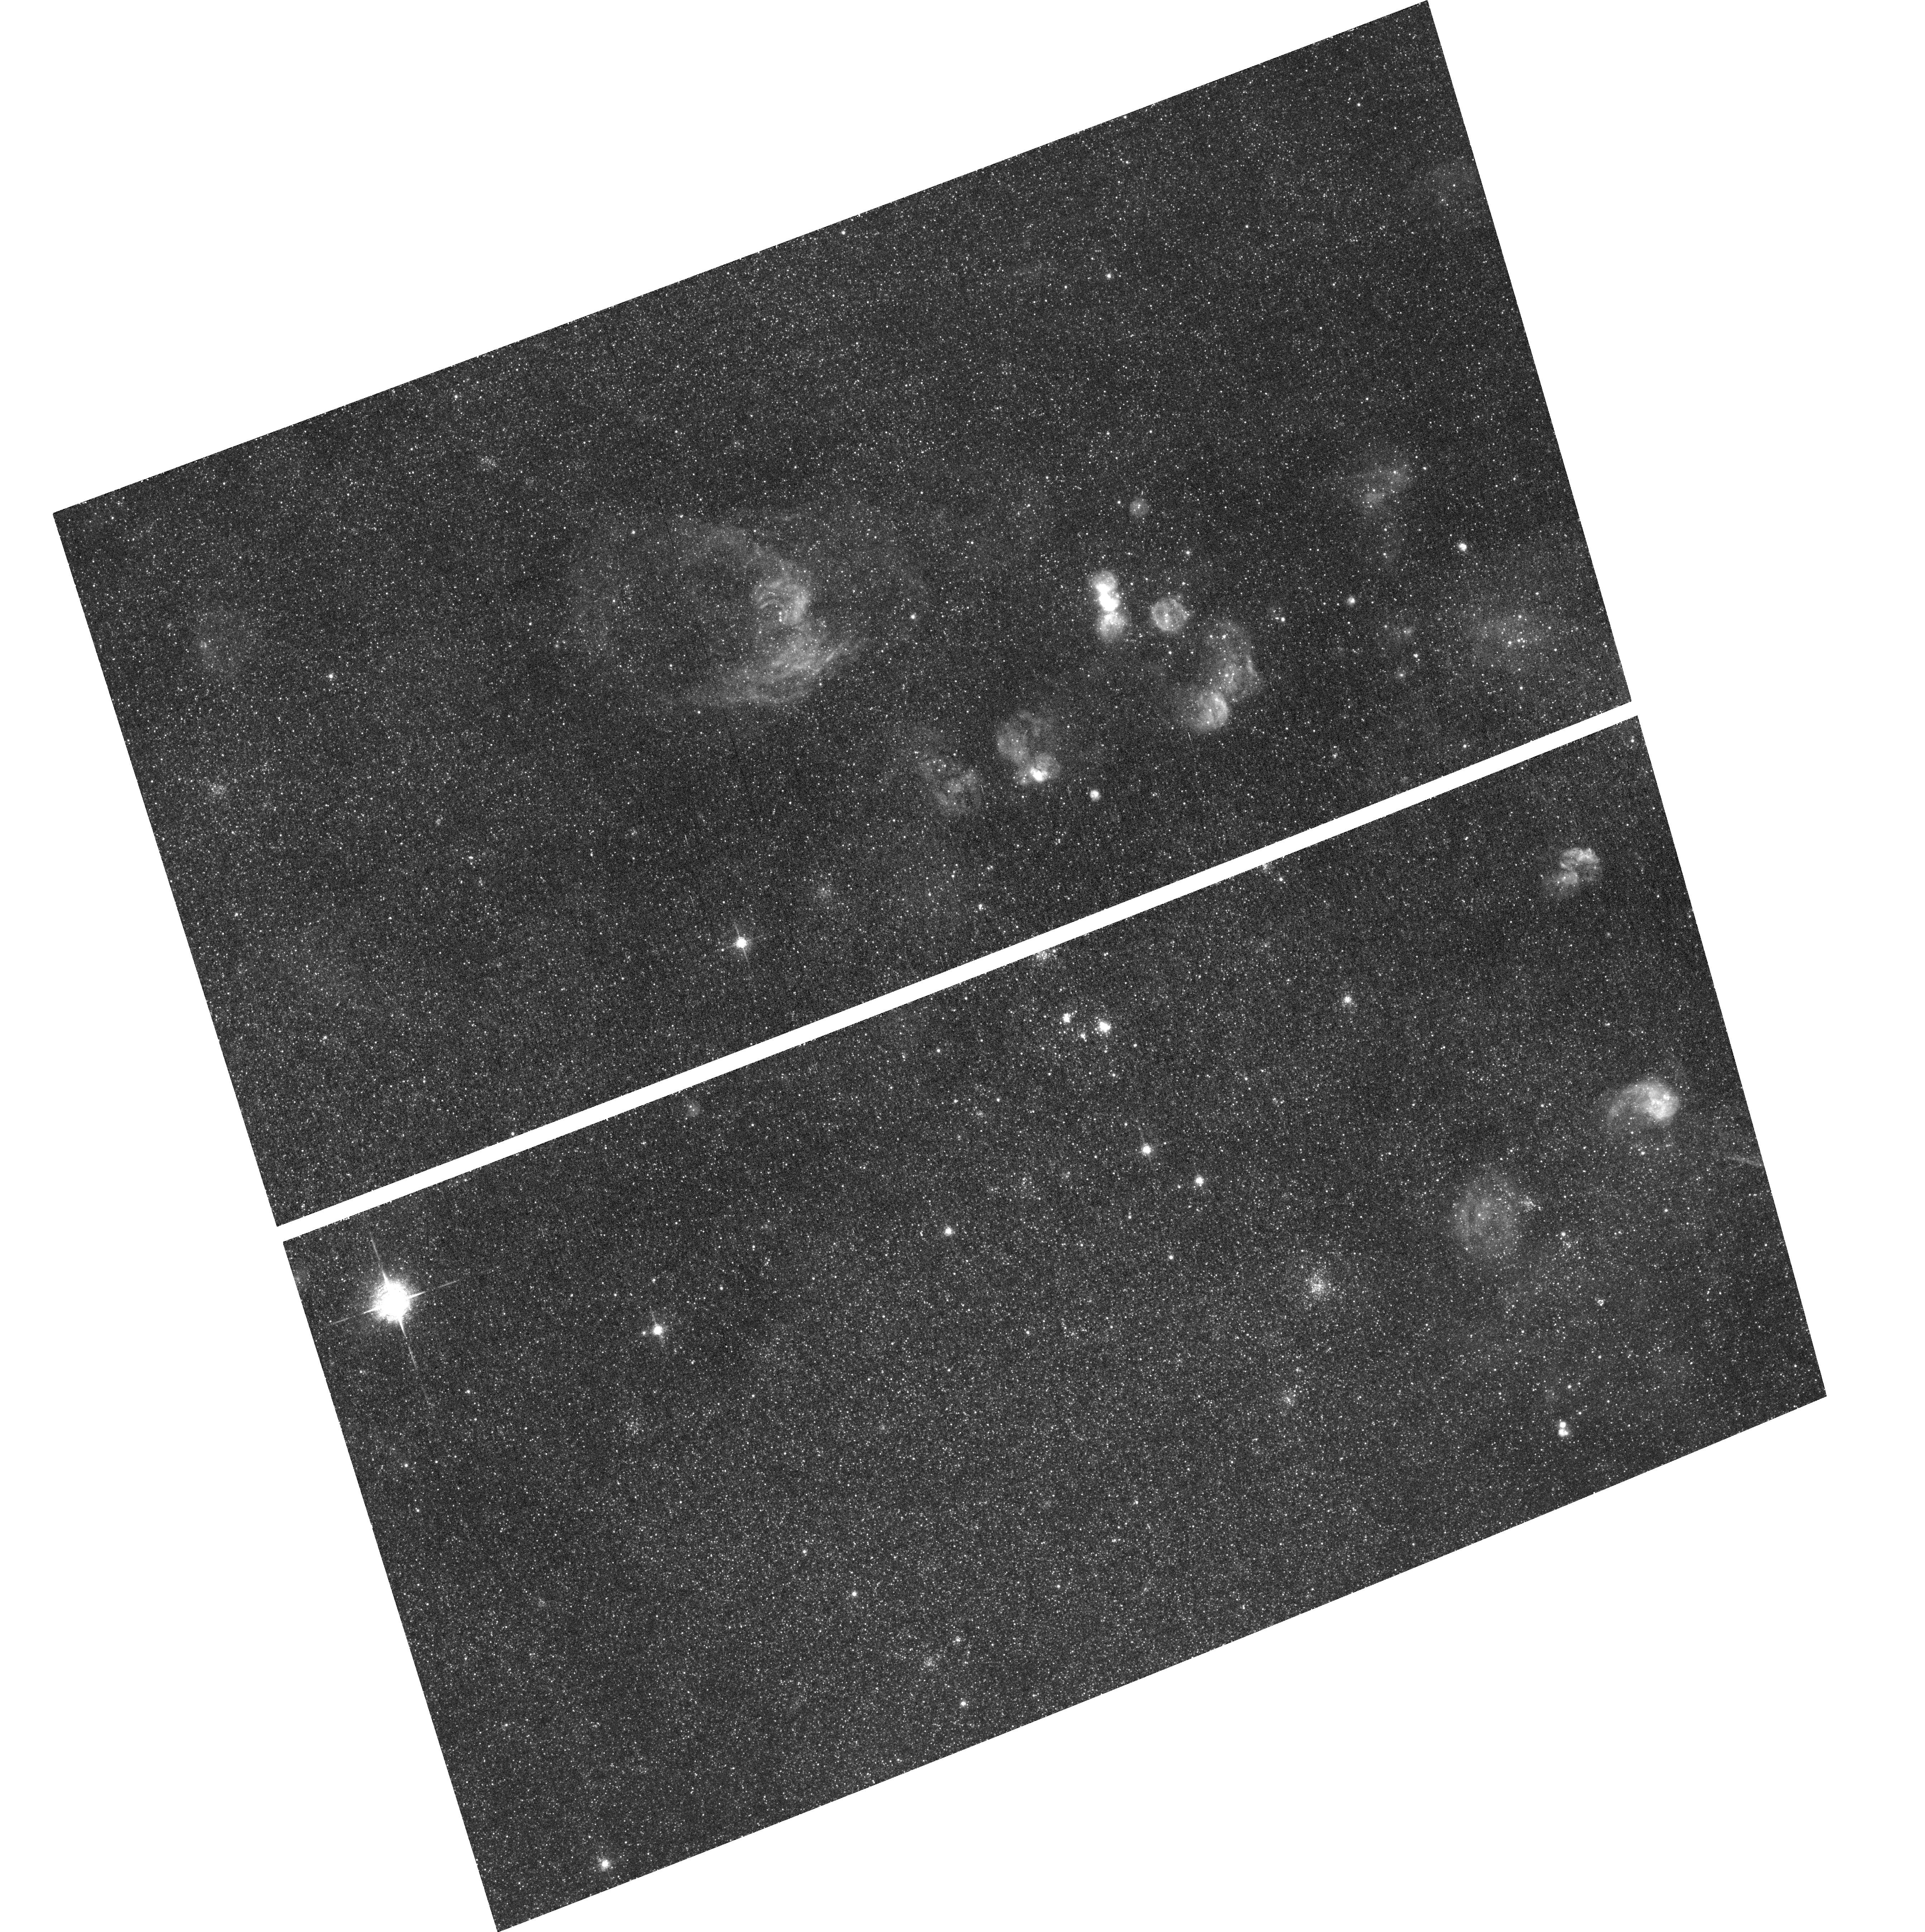
Target: M31-EMISSION-LINE-STARS-5
Instrument: ACS/WFC
Filter: F658N
Exposure: 1.1 h
Observation ID: hst_13857_04_acs_wfc_f658n_jcnh04

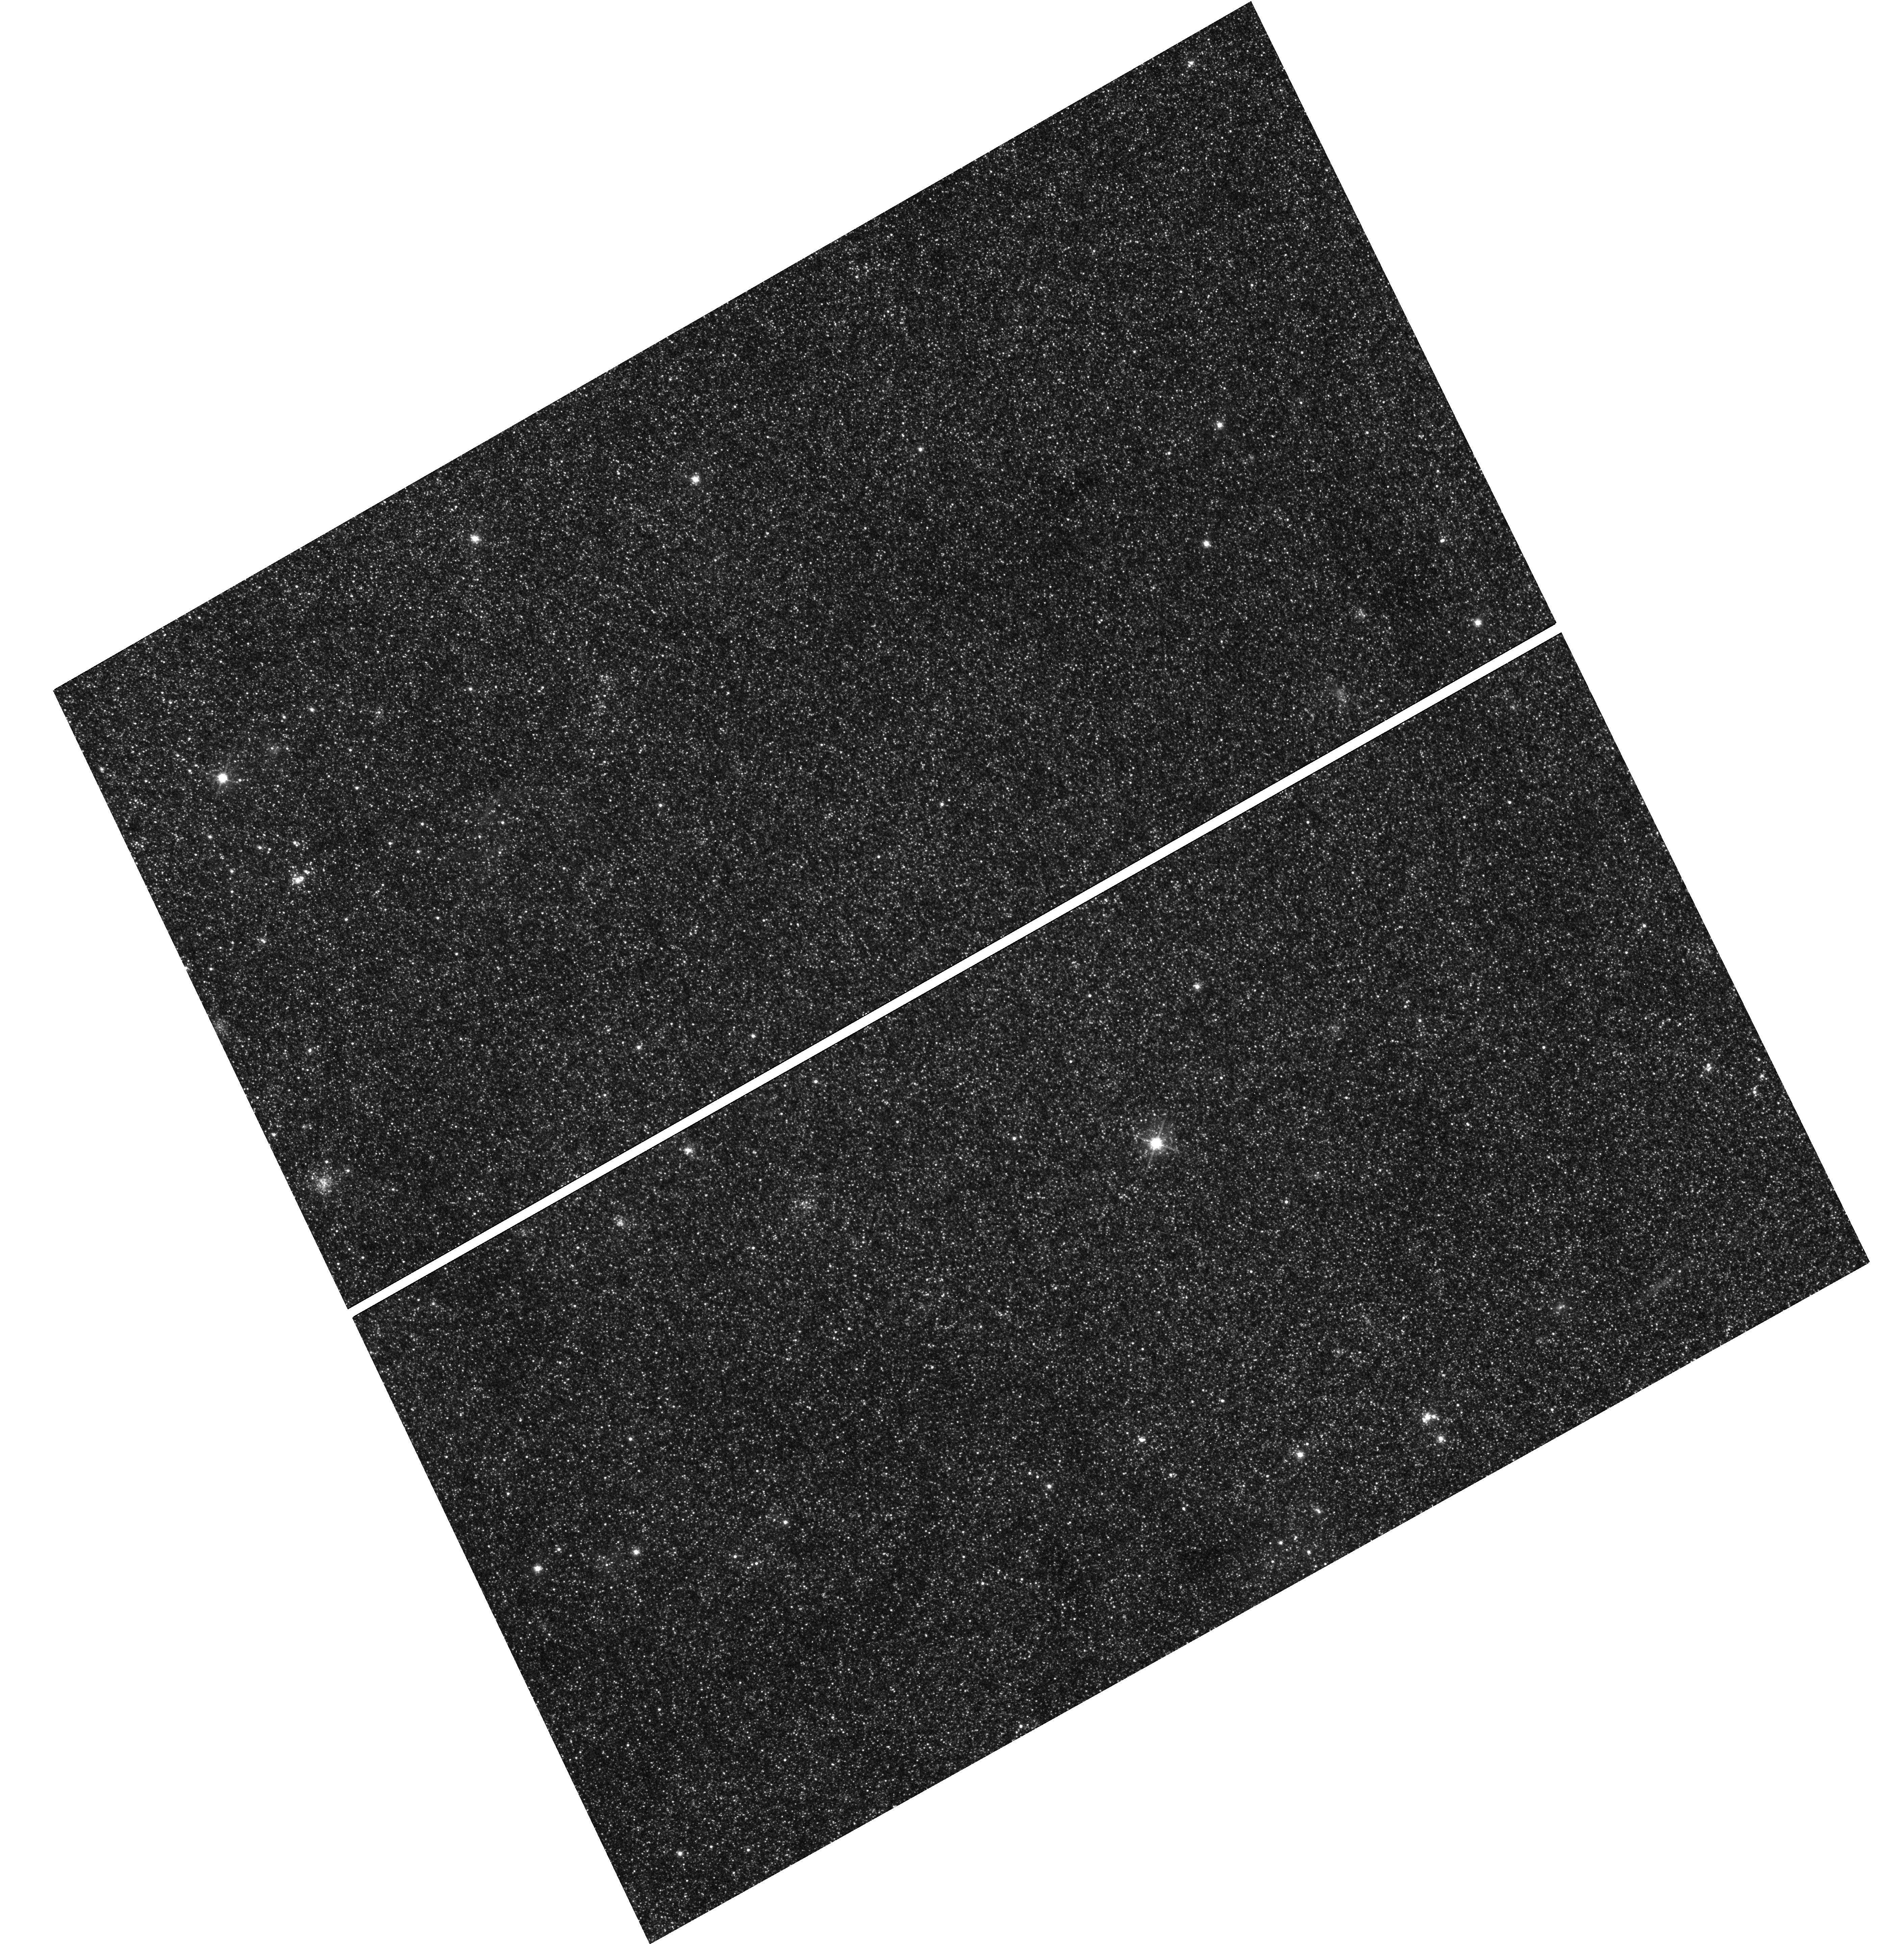
Target: M31-EMISSION-LINE-STARS-1
Instrument: WFC3/UVIS
Filter: F625W
Exposure: 8 min
Observation ID: hst_13857_01_wfc3_uvis_f625w_icnh01

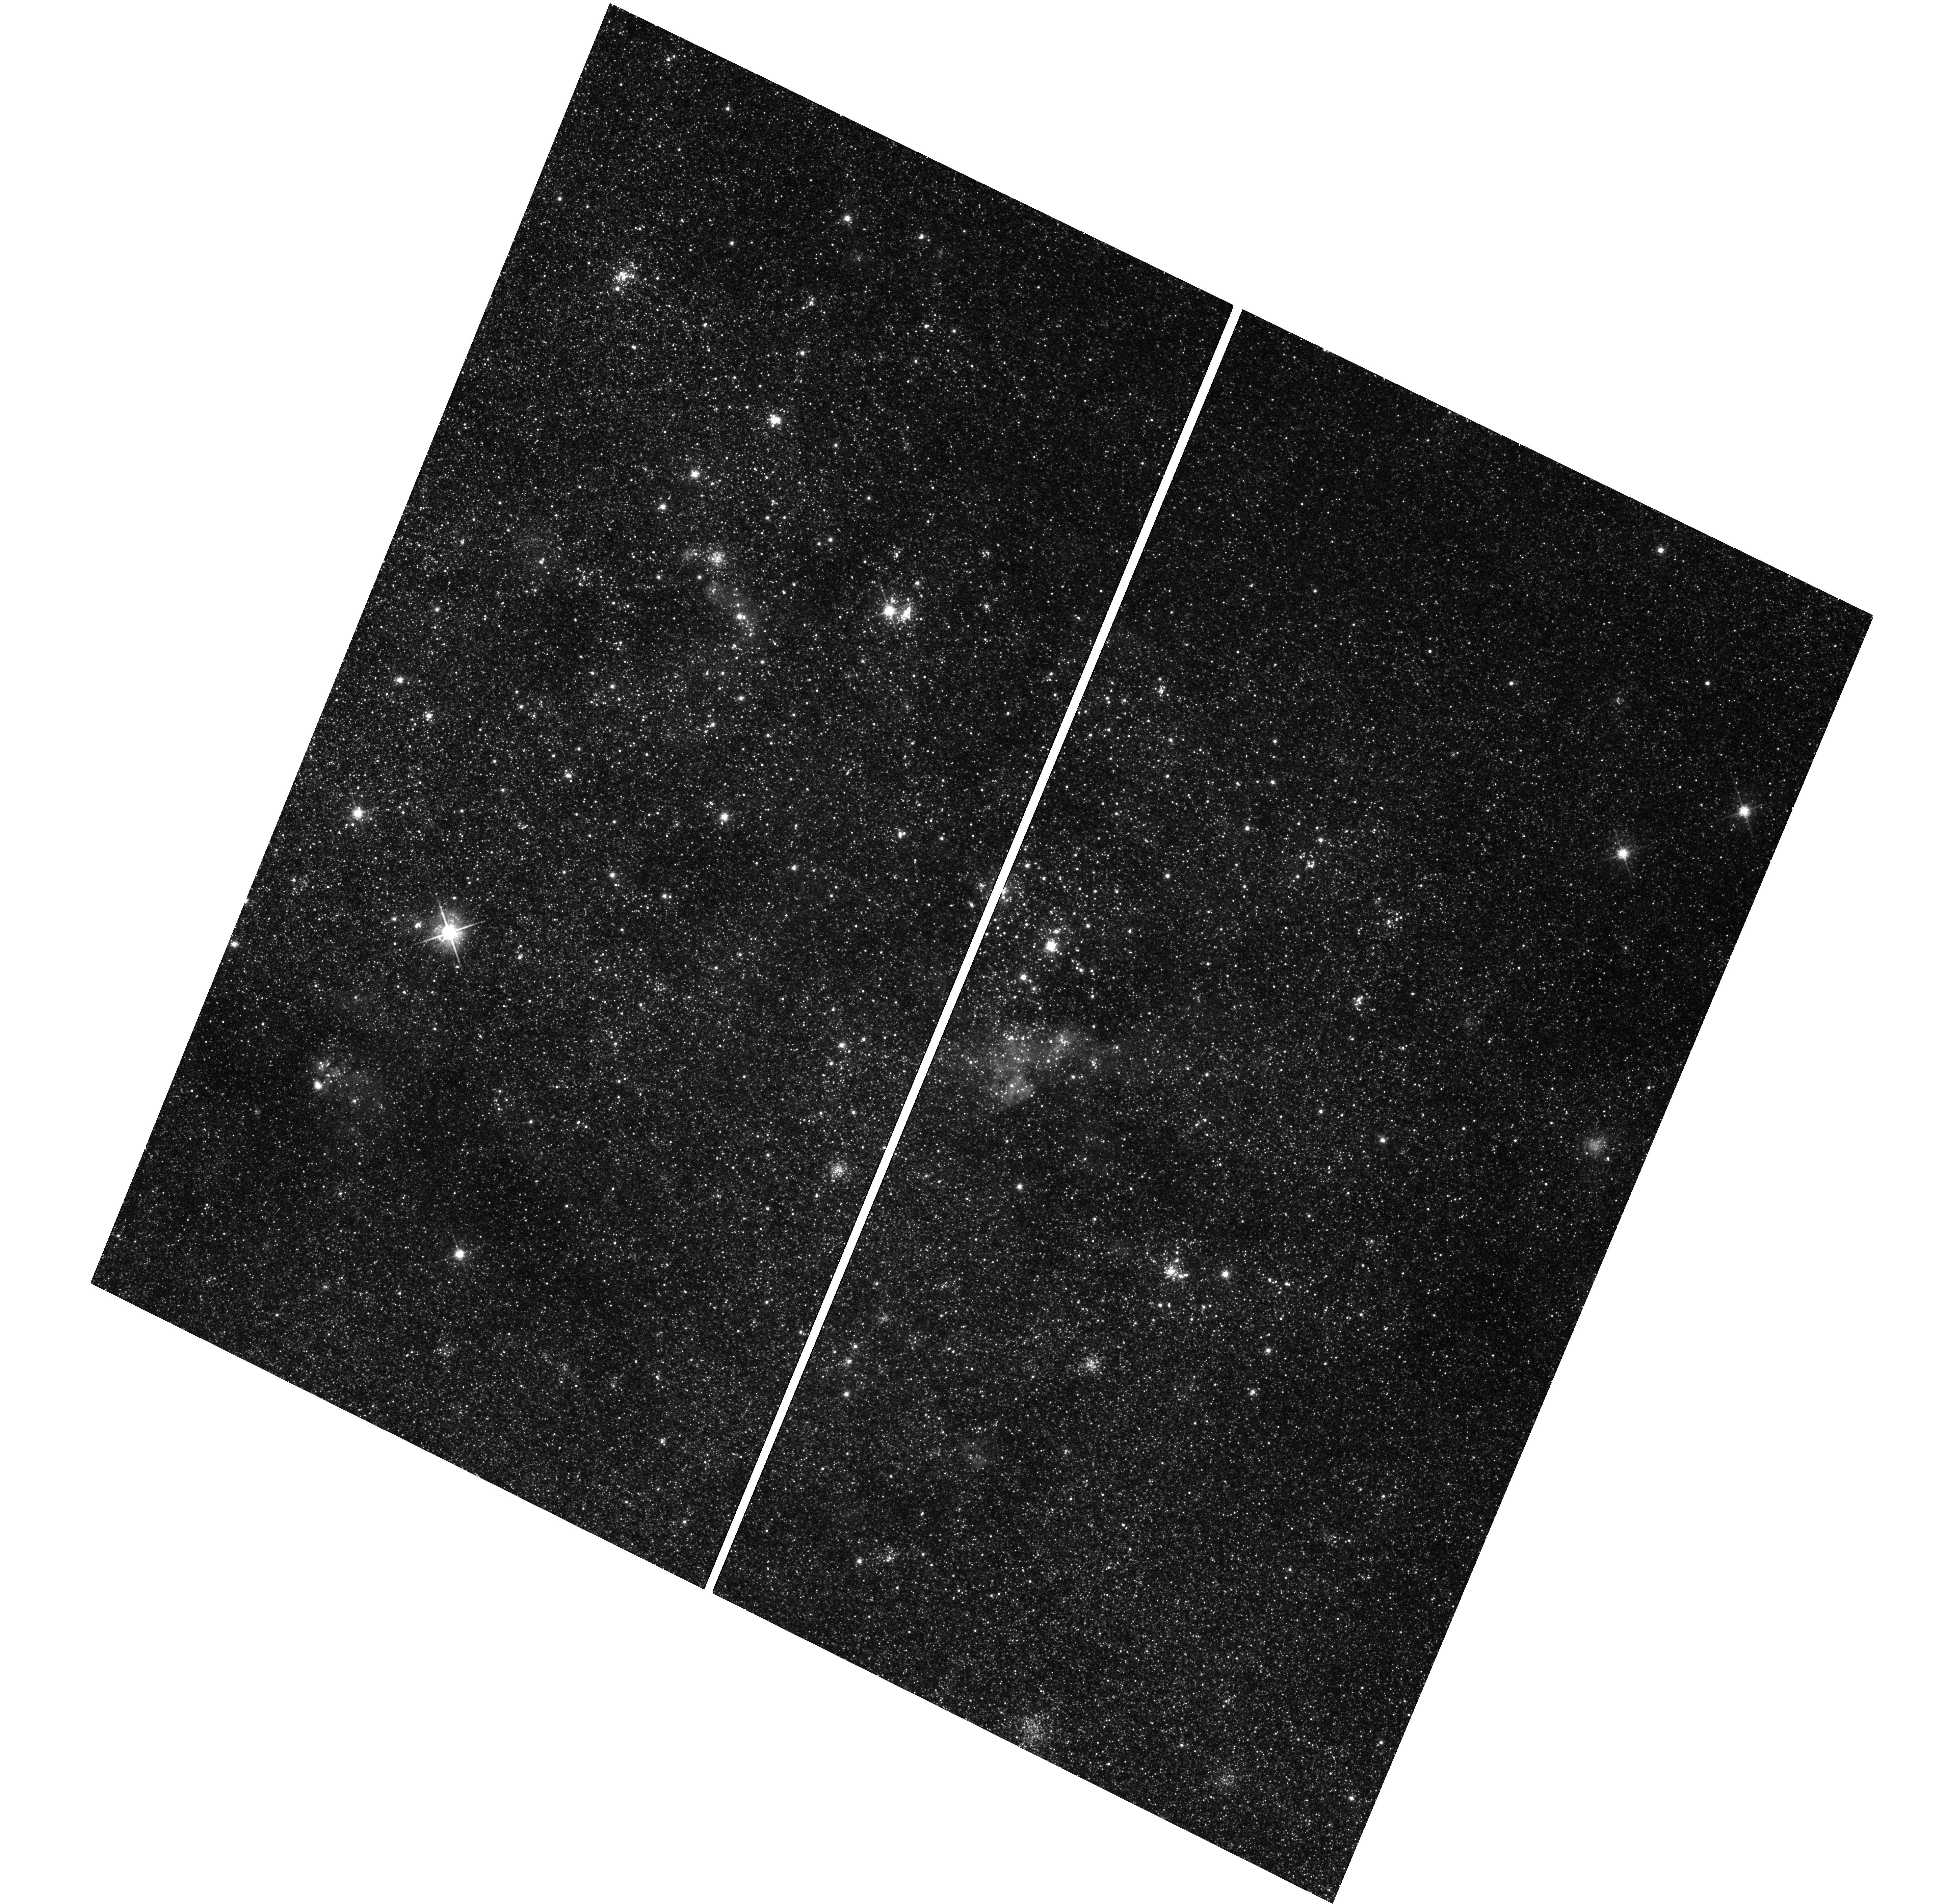
Target: M31-EMISSION-LINE-STARS-2
Instrument: WFC3/UVIS
Filter: F625W
Exposure: 12 min
Observation ID: hst_13857_03_wfc3_uvis_f625w_icnh03

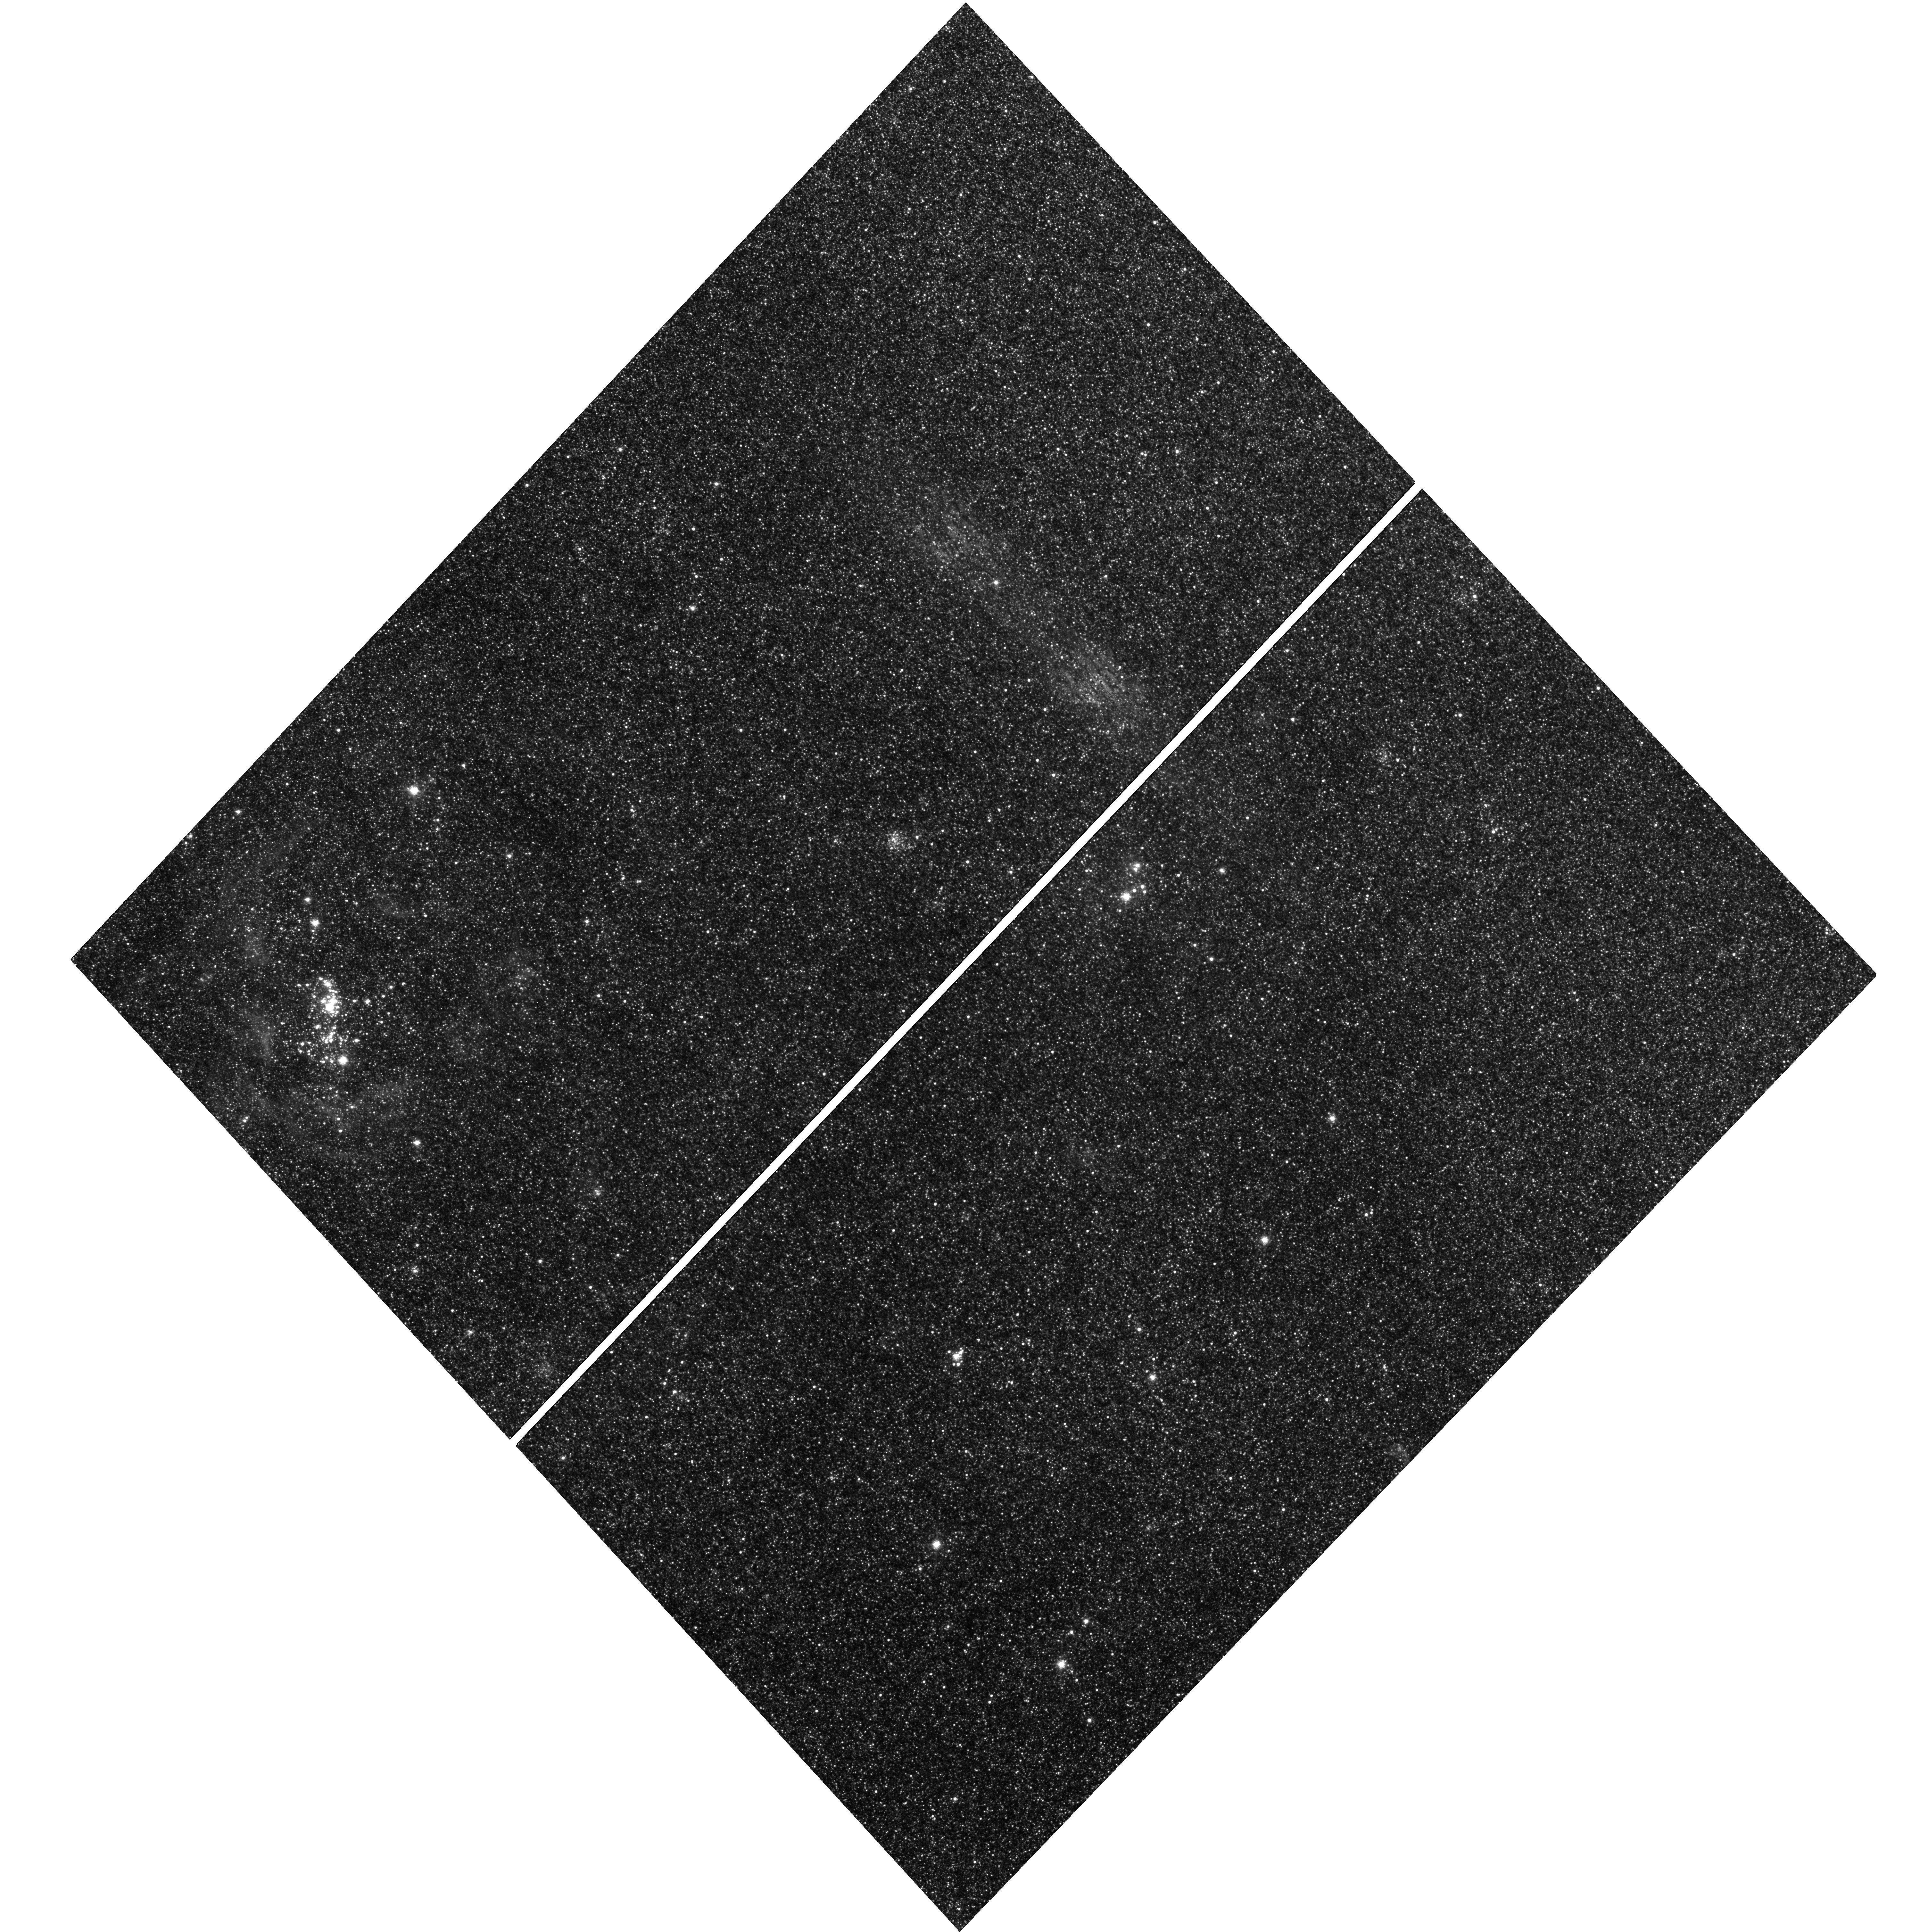
Target: M31-EMISSION-LINE-STARS-3
Instrument: WFC3/UVIS
Filter: F625W
Exposure: 12 min
Observation ID: hst_13857_06_wfc3_uvis_f625w_icnh06

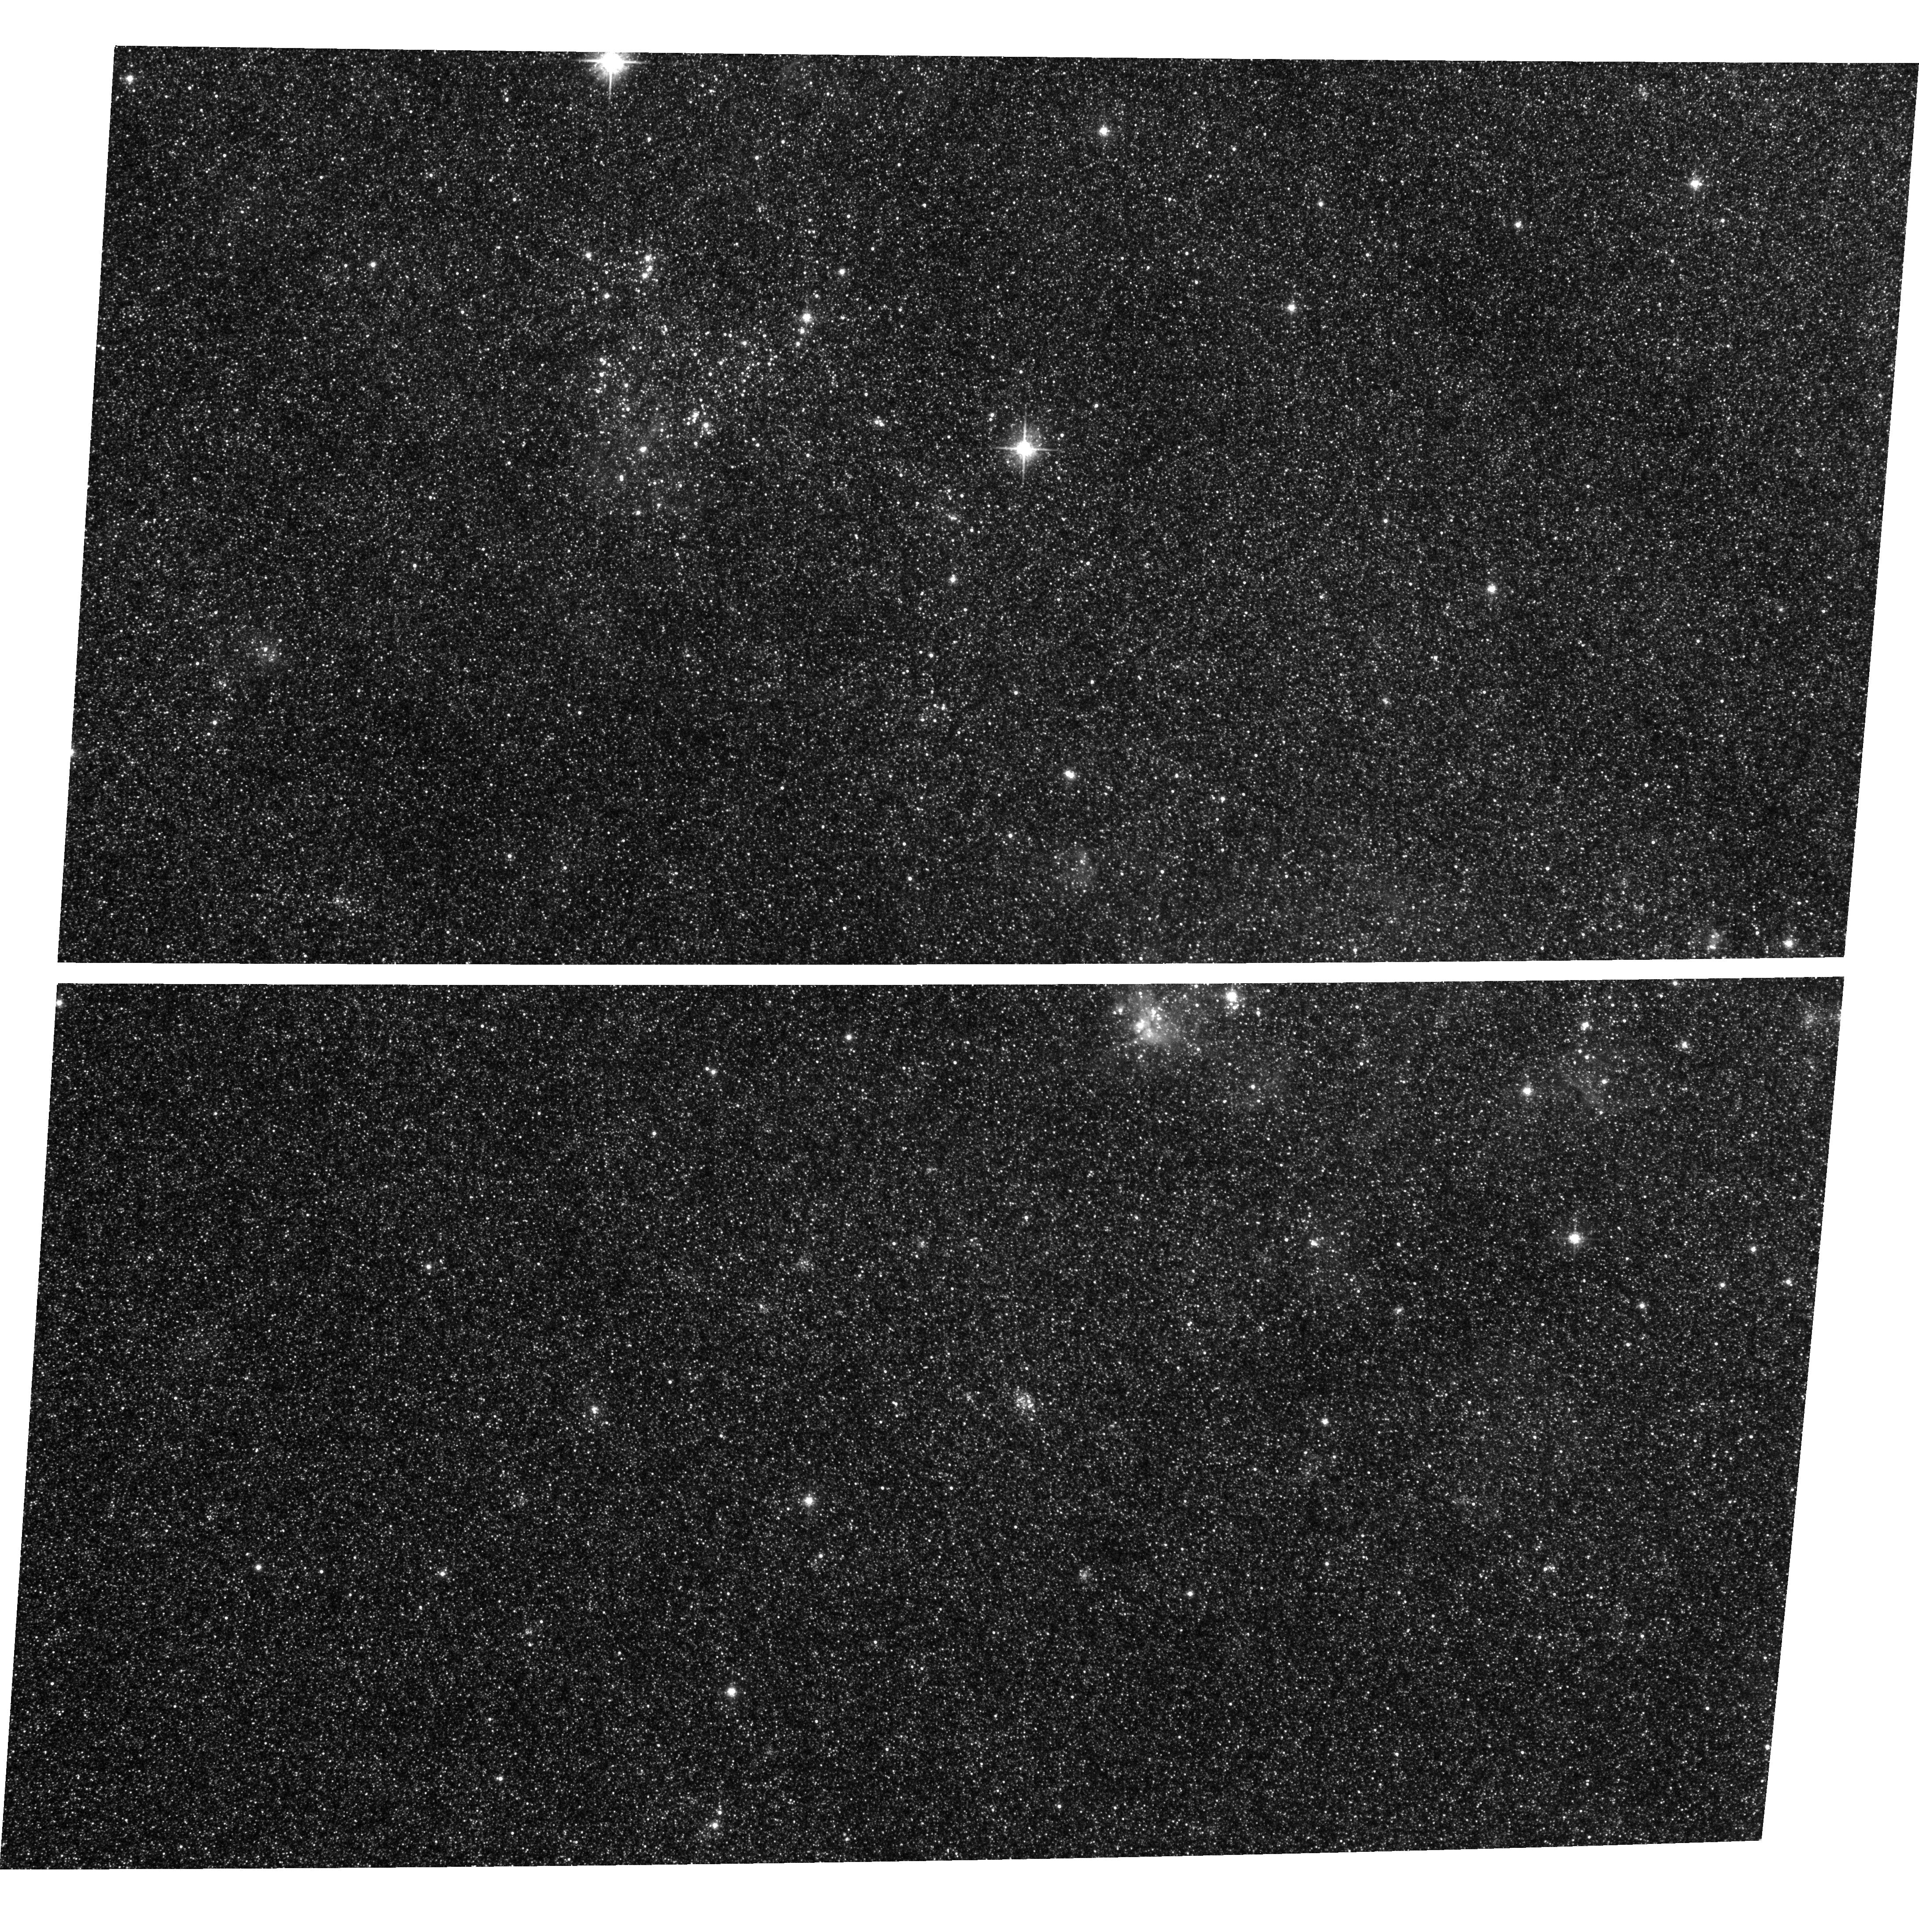
Target: M31-EMISSION-LINE-STARS-6
Instrument: ACS/WFC
Filter: F625W
Exposure: 12 min
Observation ID: hst_13857_06_acs_wfc_f625w_jcnh06

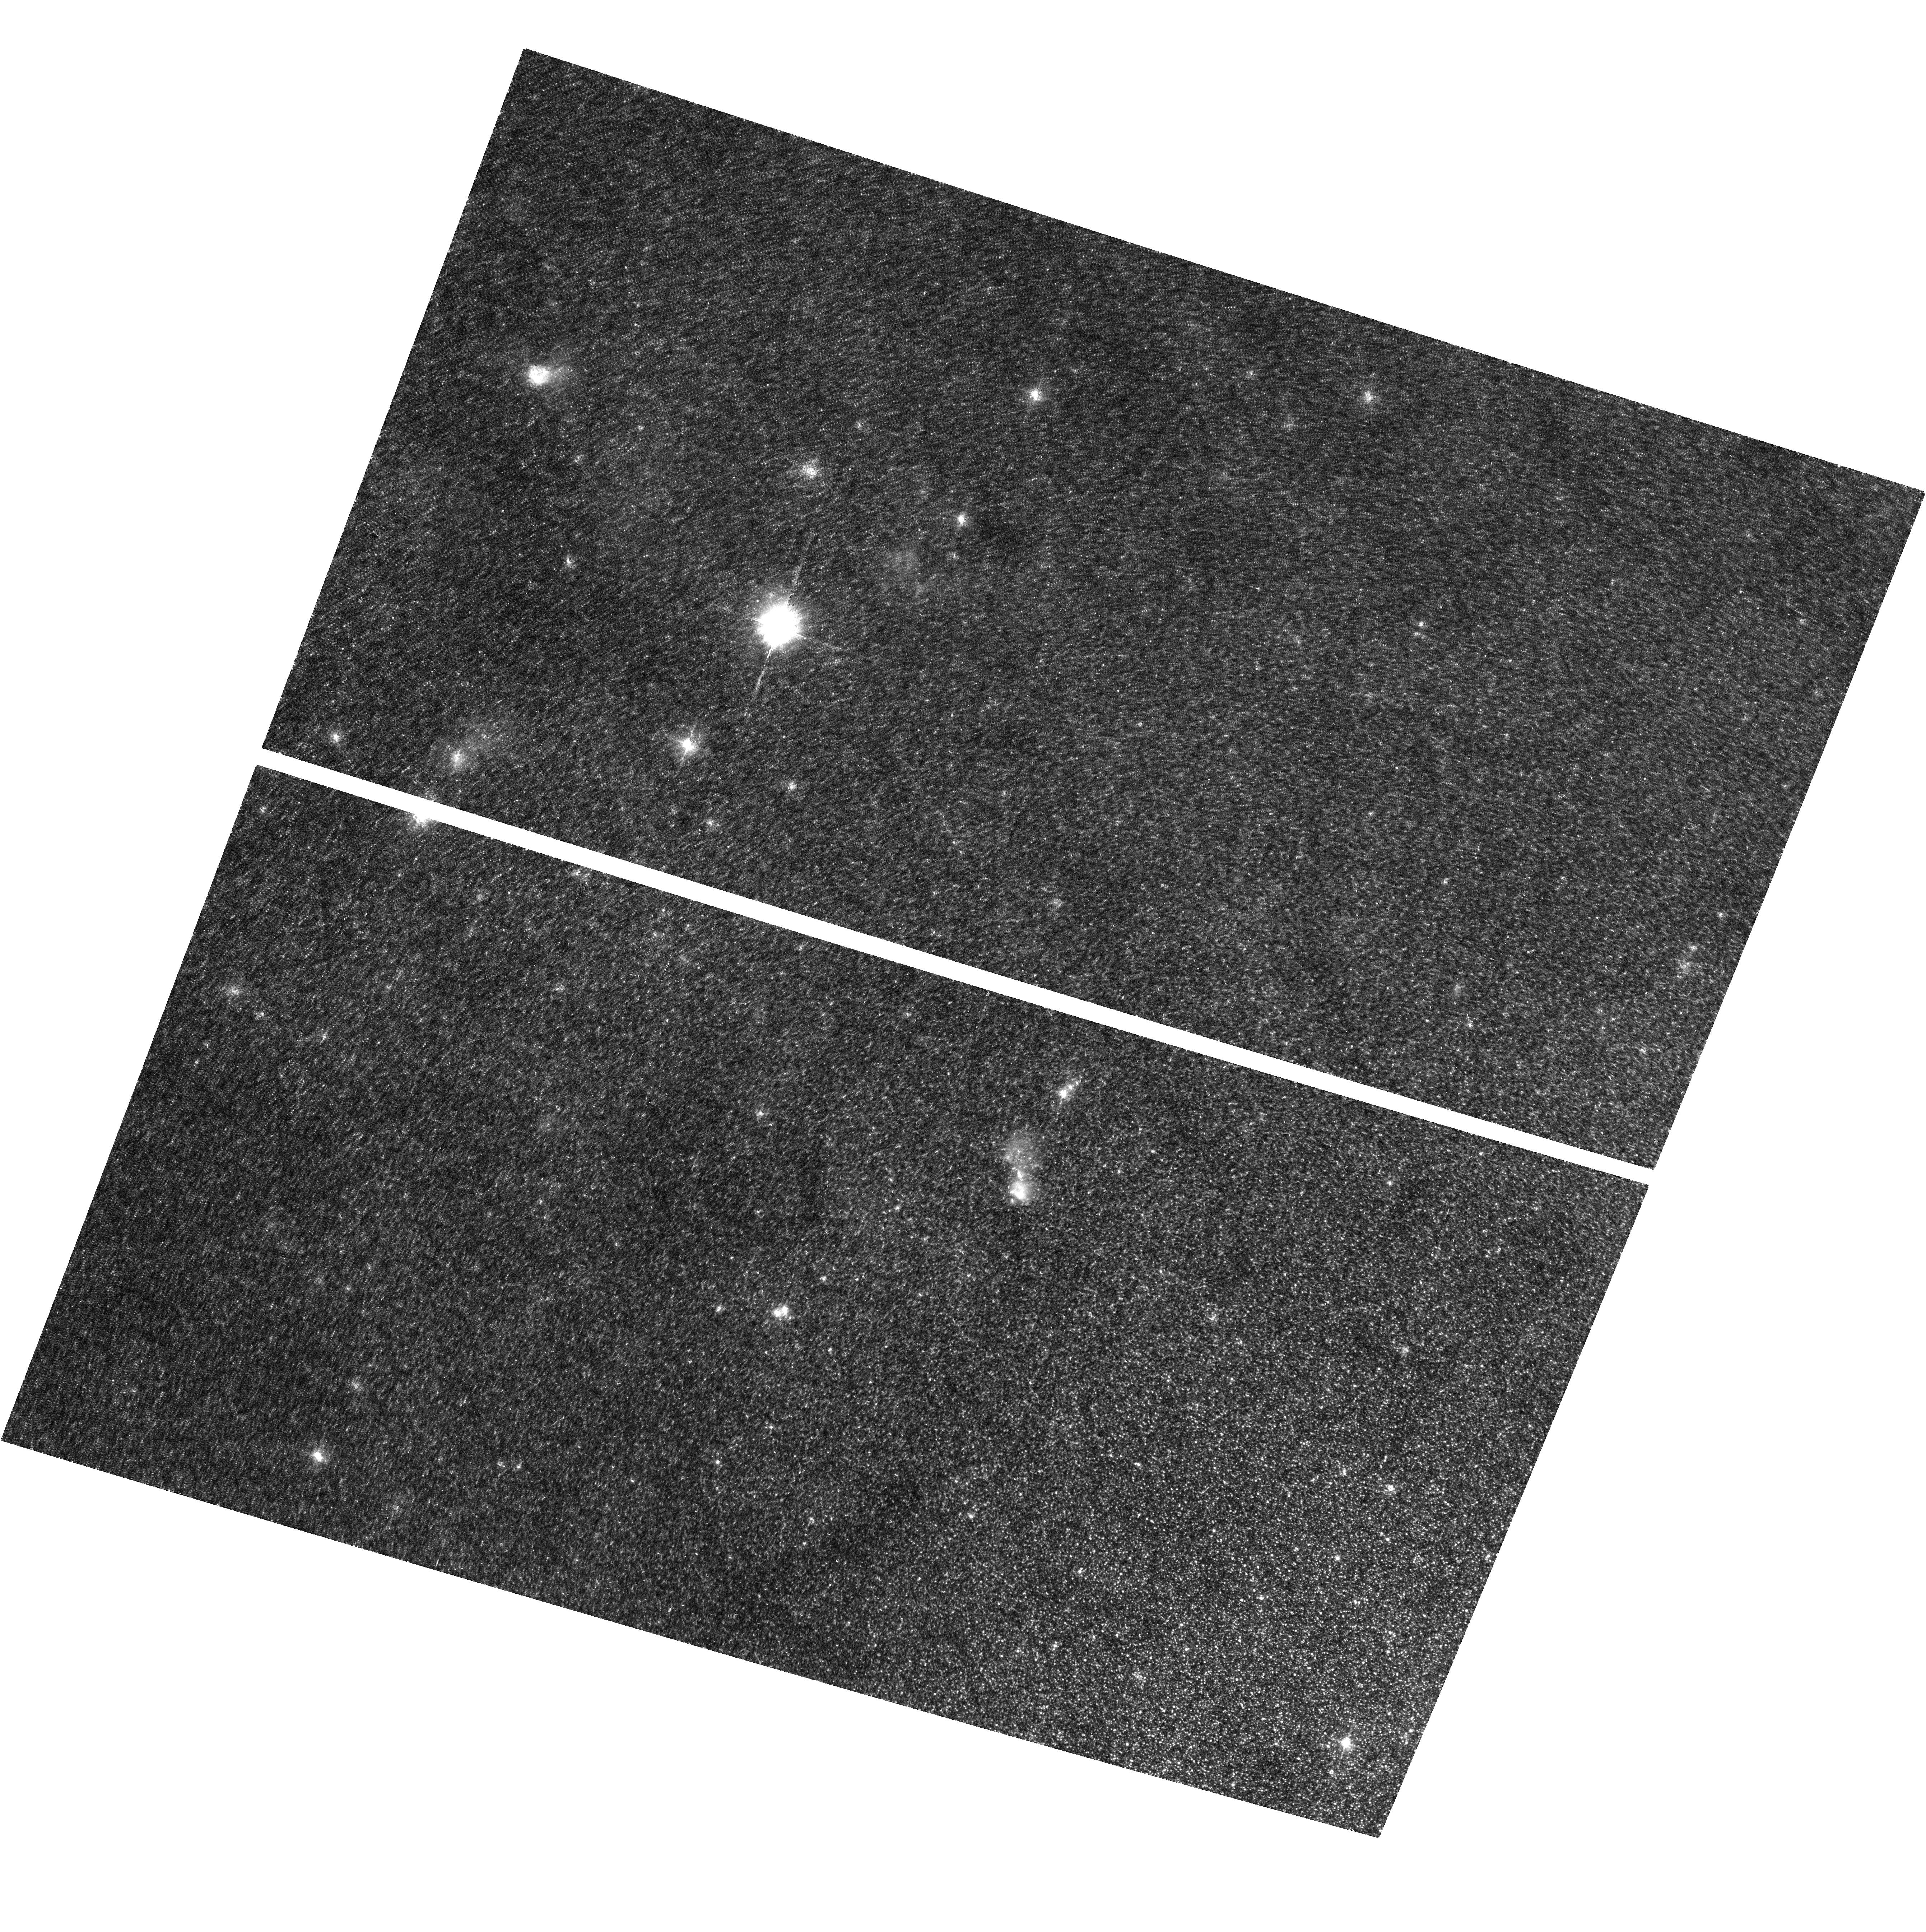
Target: M31-EMISSION-LINE-STARS-4
Instrument: ACS/WFC
Filter: F625W
Exposure: 8 min
Observation ID: hst_13857_01_acs_wfc_f625w_jcnh01

Emission Line Stars in Andromeda (PI: Dalcanton, Julianne)

Elucidating the physics that drives production of emission lines in a wide variety of stellar sources is hampered by the relatively small, heterogeneous available samples. We propose to construct a large, deep, homogeneous sample of more than 10, 000 emission line stars in M31, by adding H-alpha imaging to existing data from the Panchromatic Hubble Andromeda Treasury (PHAT), in regions targeted to contain large numbers of massive young stellar clusters. This program will deliver the statistics needed to determine the prevalence of Be disk systems as a function of age and the rate of dramatic disk-loss/disk-renewal episodes. The survey will also provide a key opportunity to identify Symbiotic stars from a well characterized dataset, and diagnose why the current rate of observed symbiotic stars is several orders of magnitude less than that predicted by theory. Our program will also serve as a critical, deep legacy product for the broader community interested in other emission line stars such as Wolf-Rayet stars, PNe, and luminous M(e) stars.